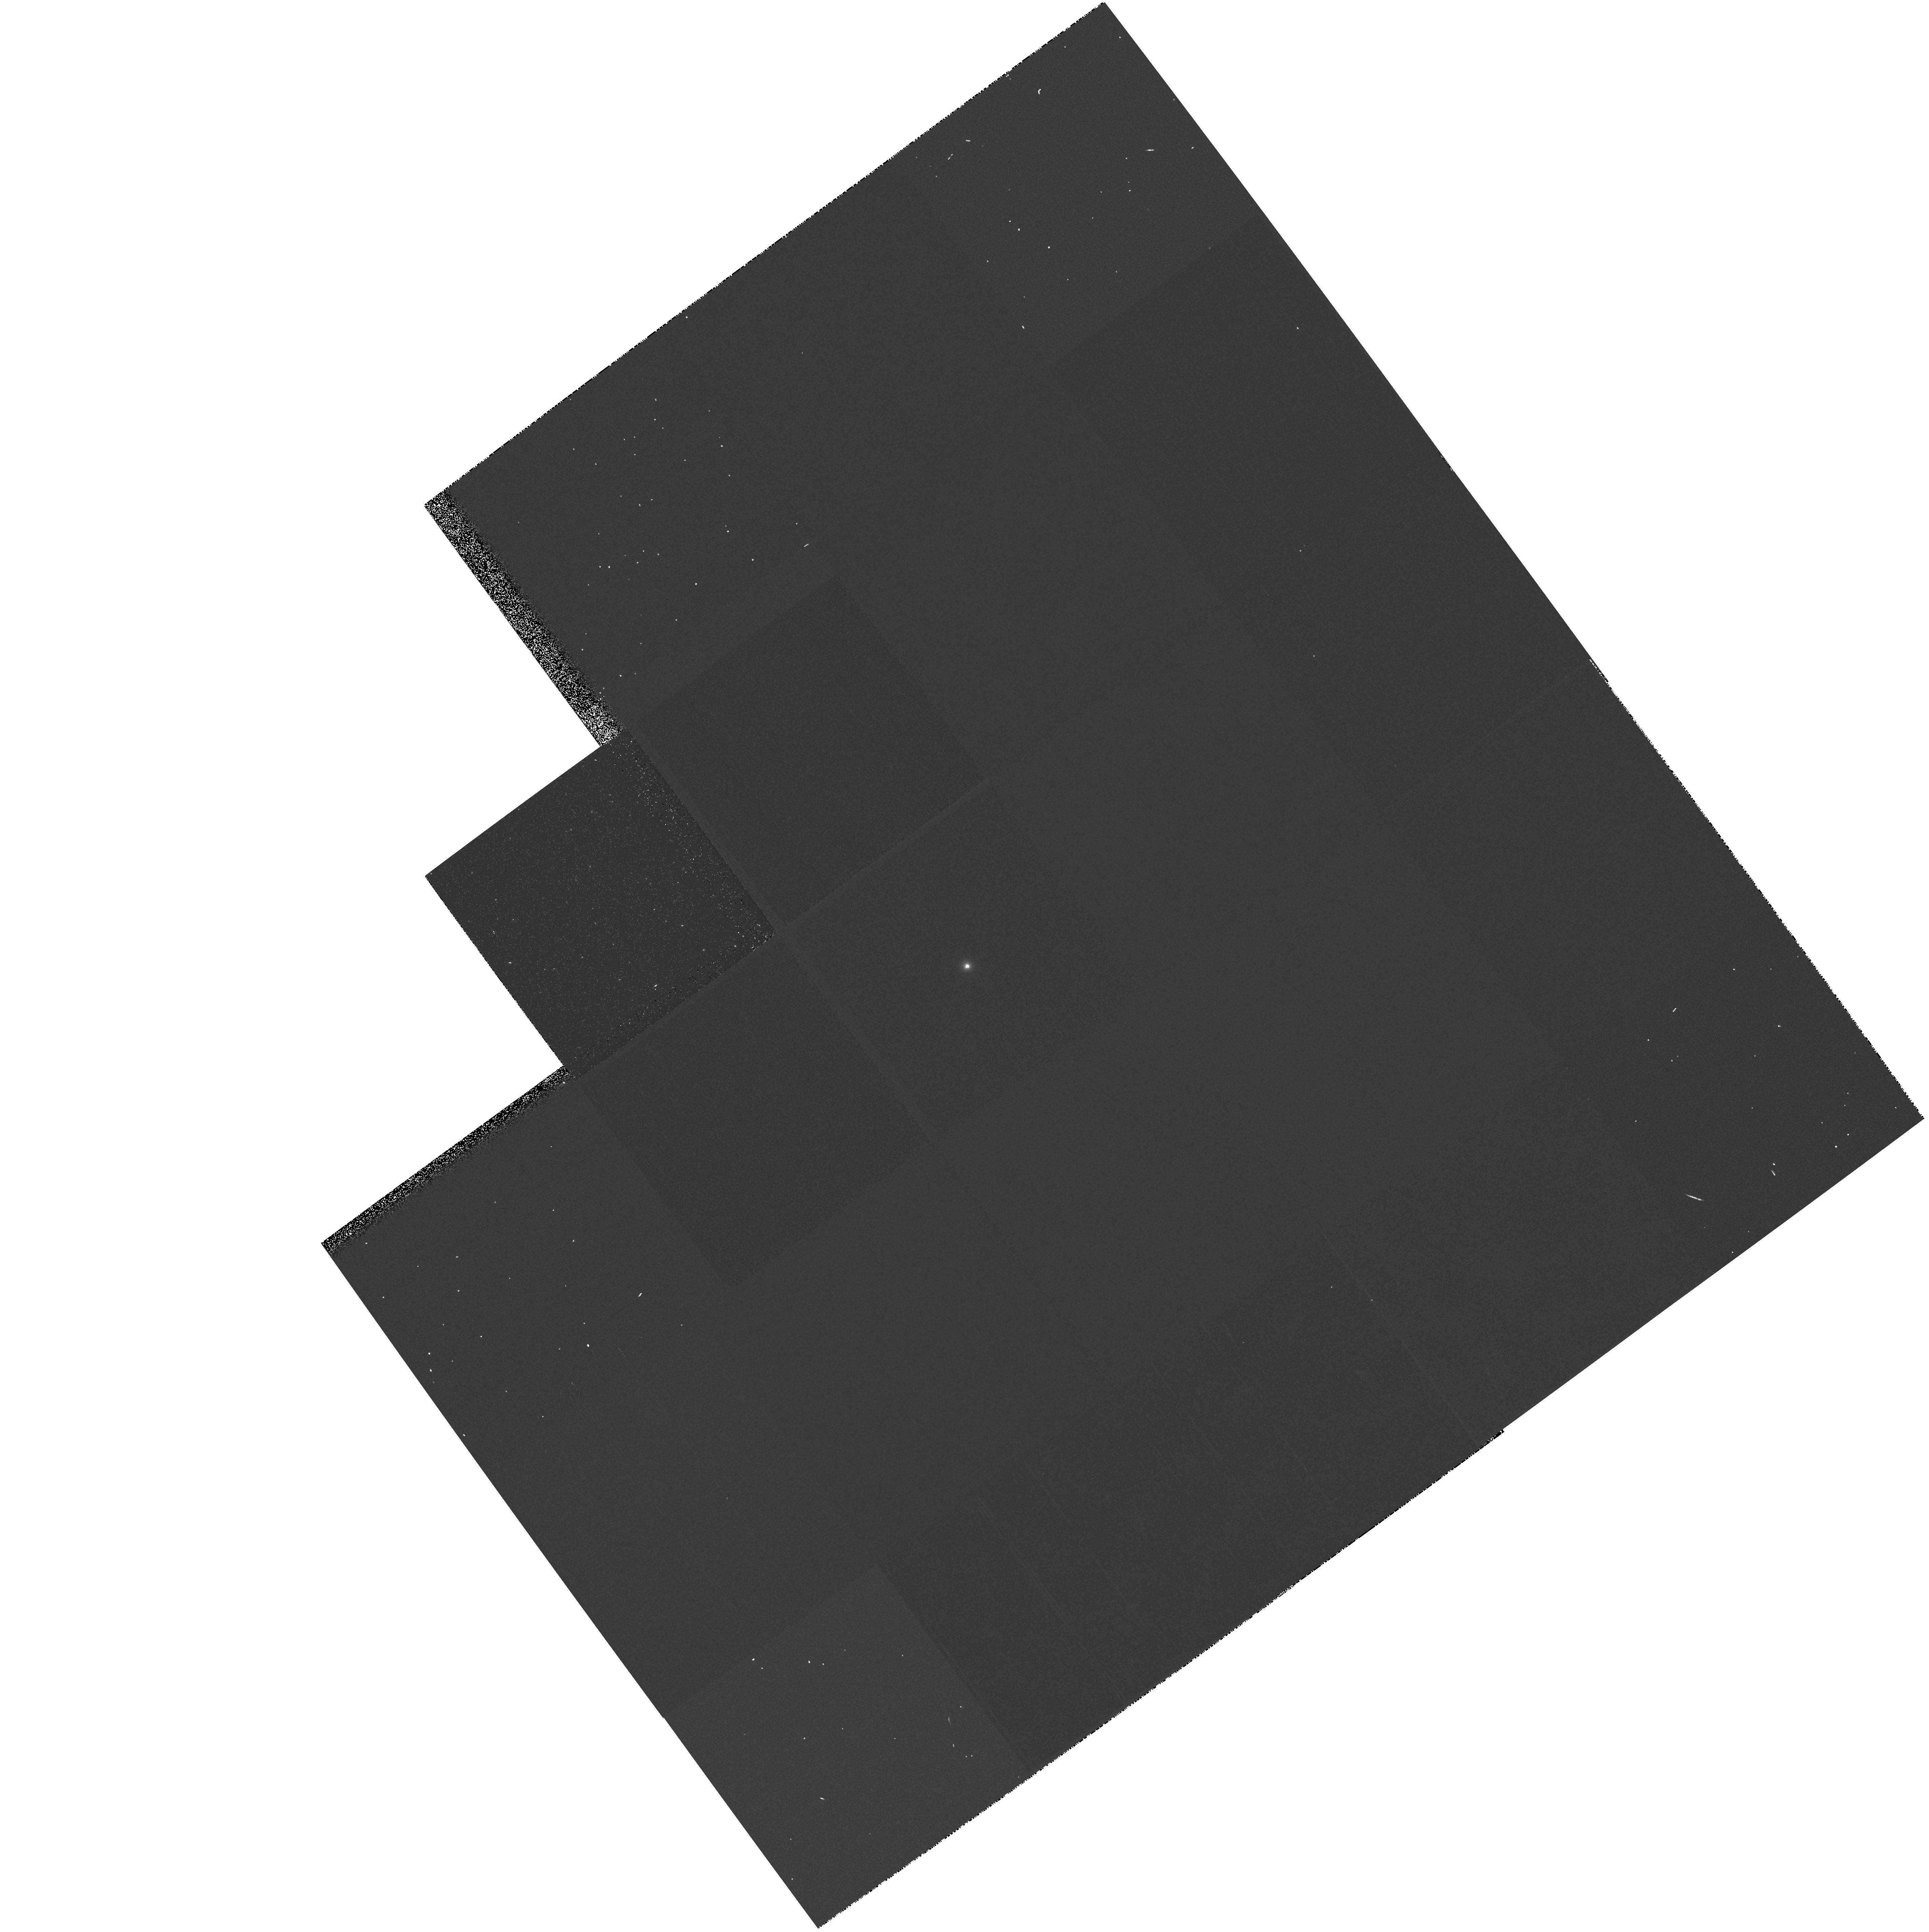
Target: GRW+70D5824
Instrument: WFPC2/PC
Filter: F170W
Exposure: 3 min
Observation ID: hst_6902_02_wfpc2_pc_f170w_u3dy02

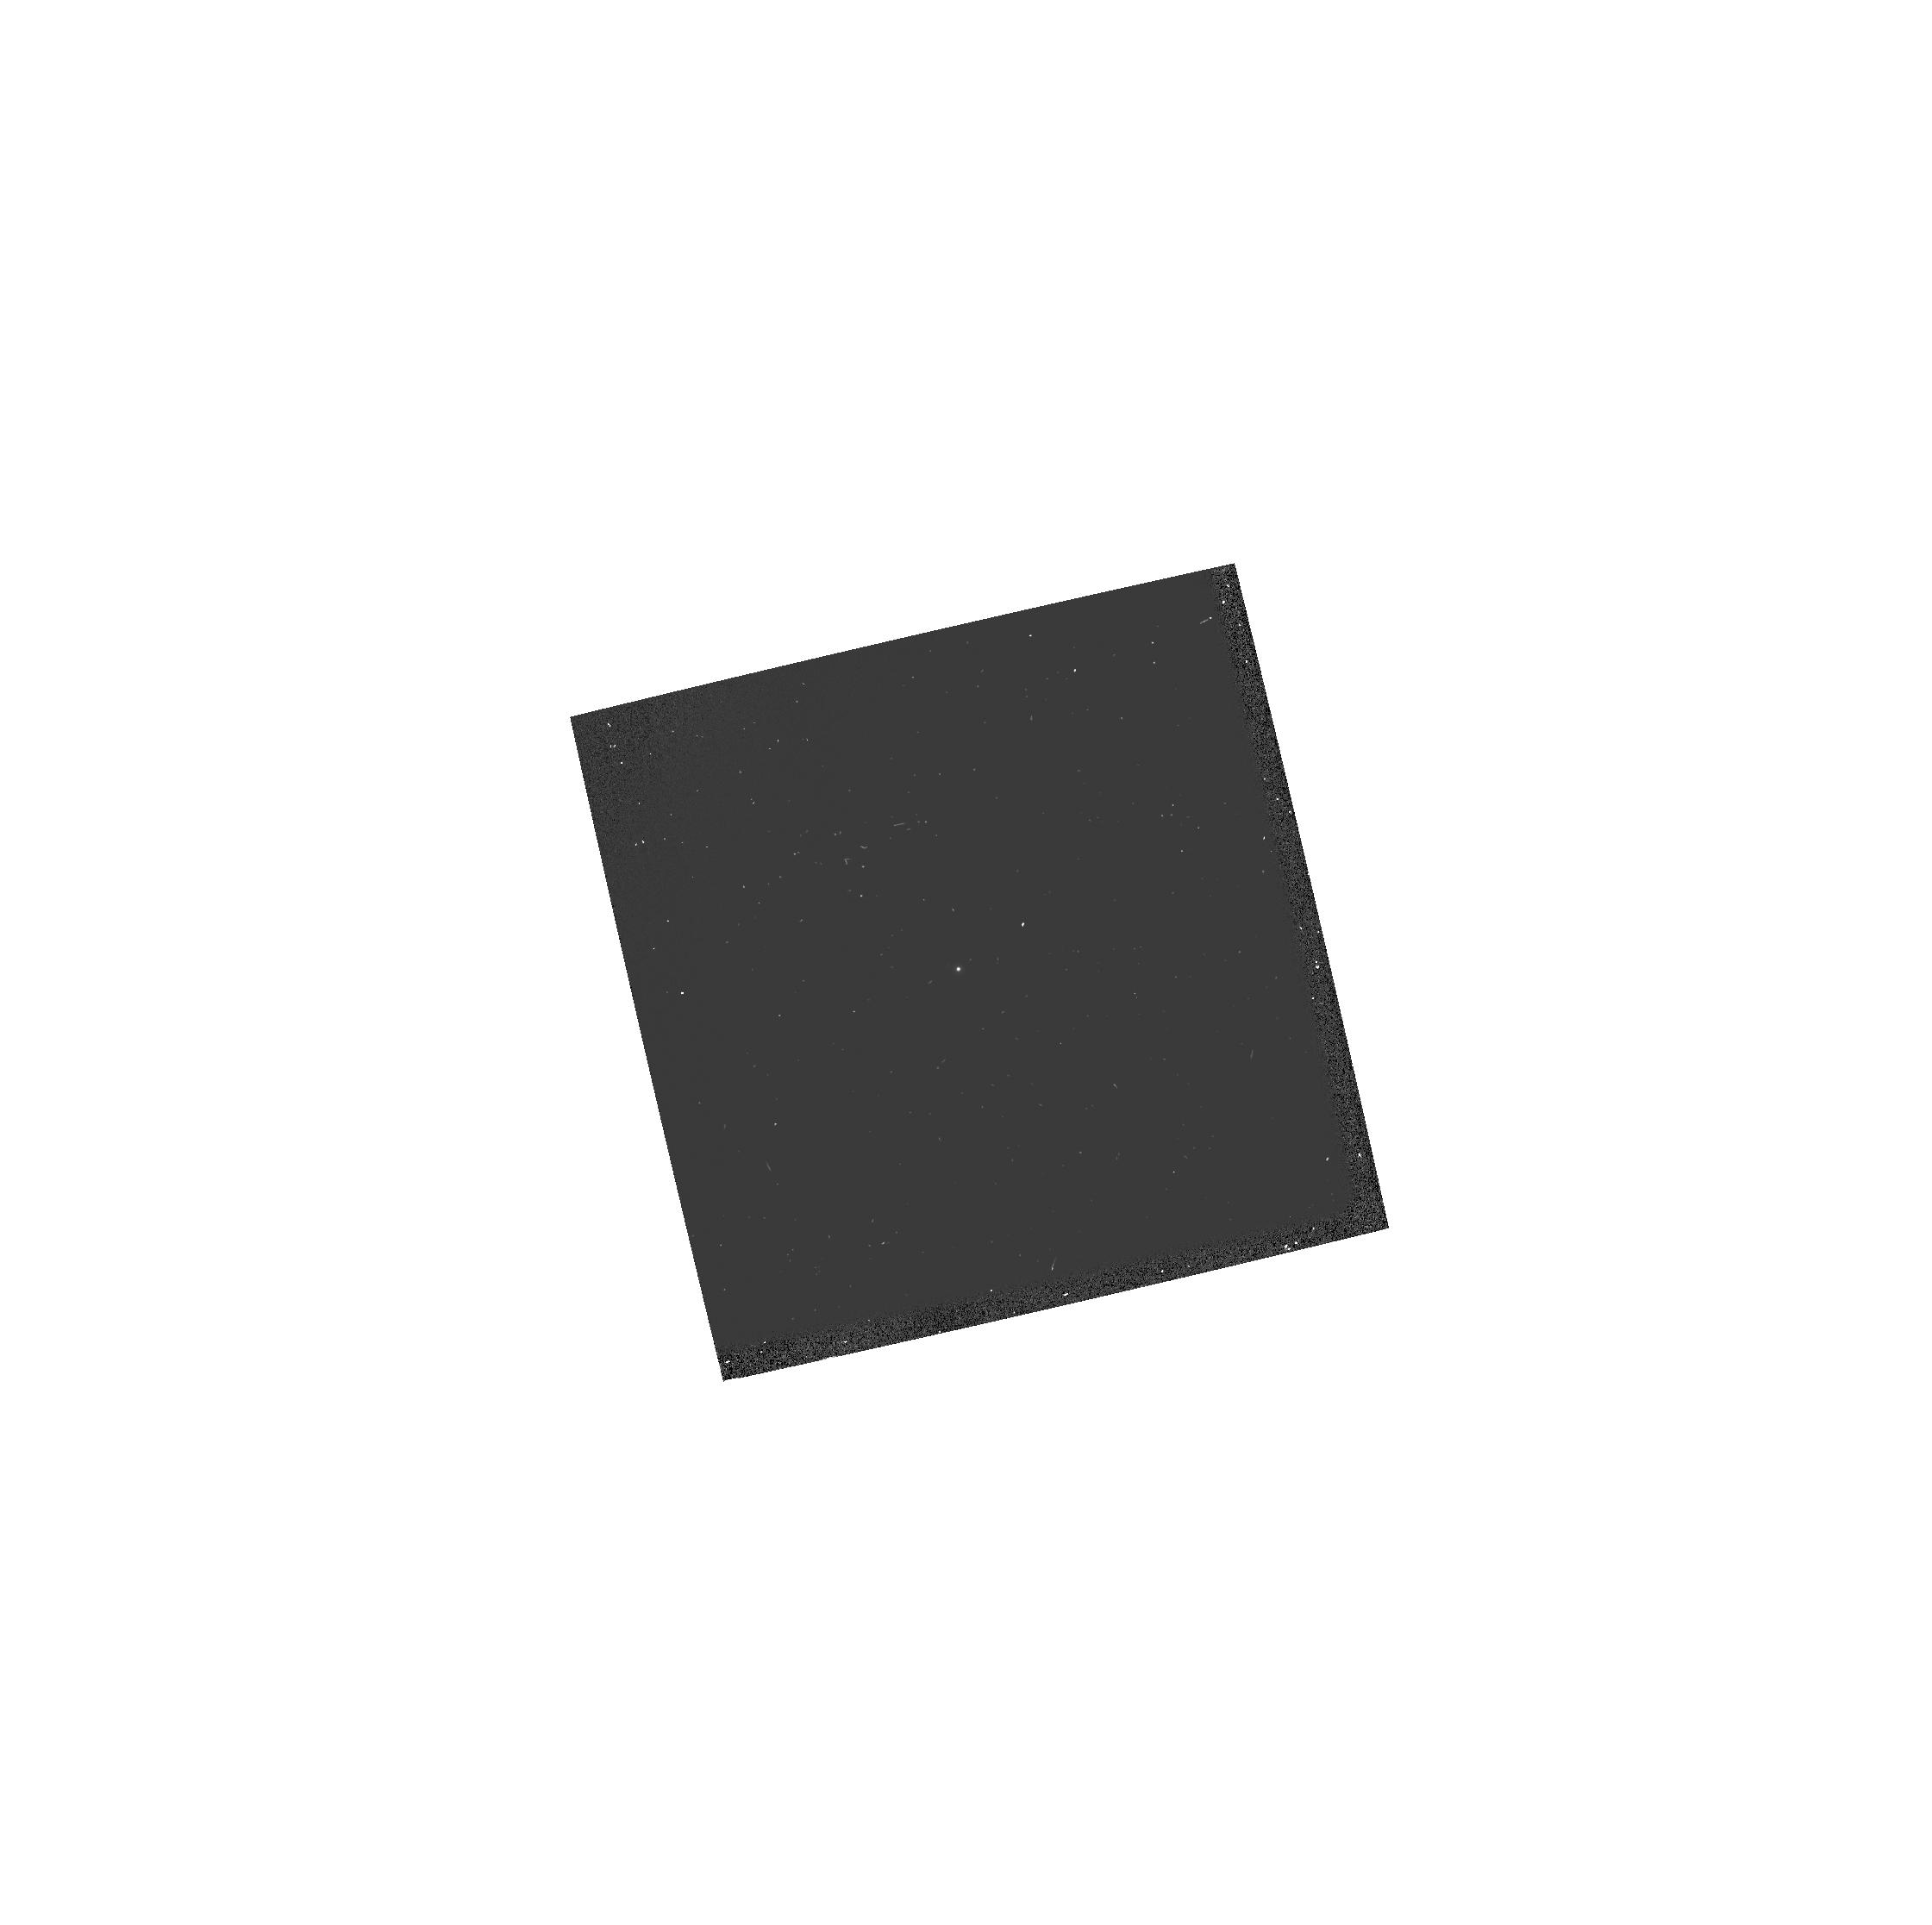
Target: GRW+70D5824
Instrument: WFPC2/PC
Filter: F160BW
Exposure: 2 min
Observation ID: hst_6902_24_wfpc2_pc_f160bw_u3dy24

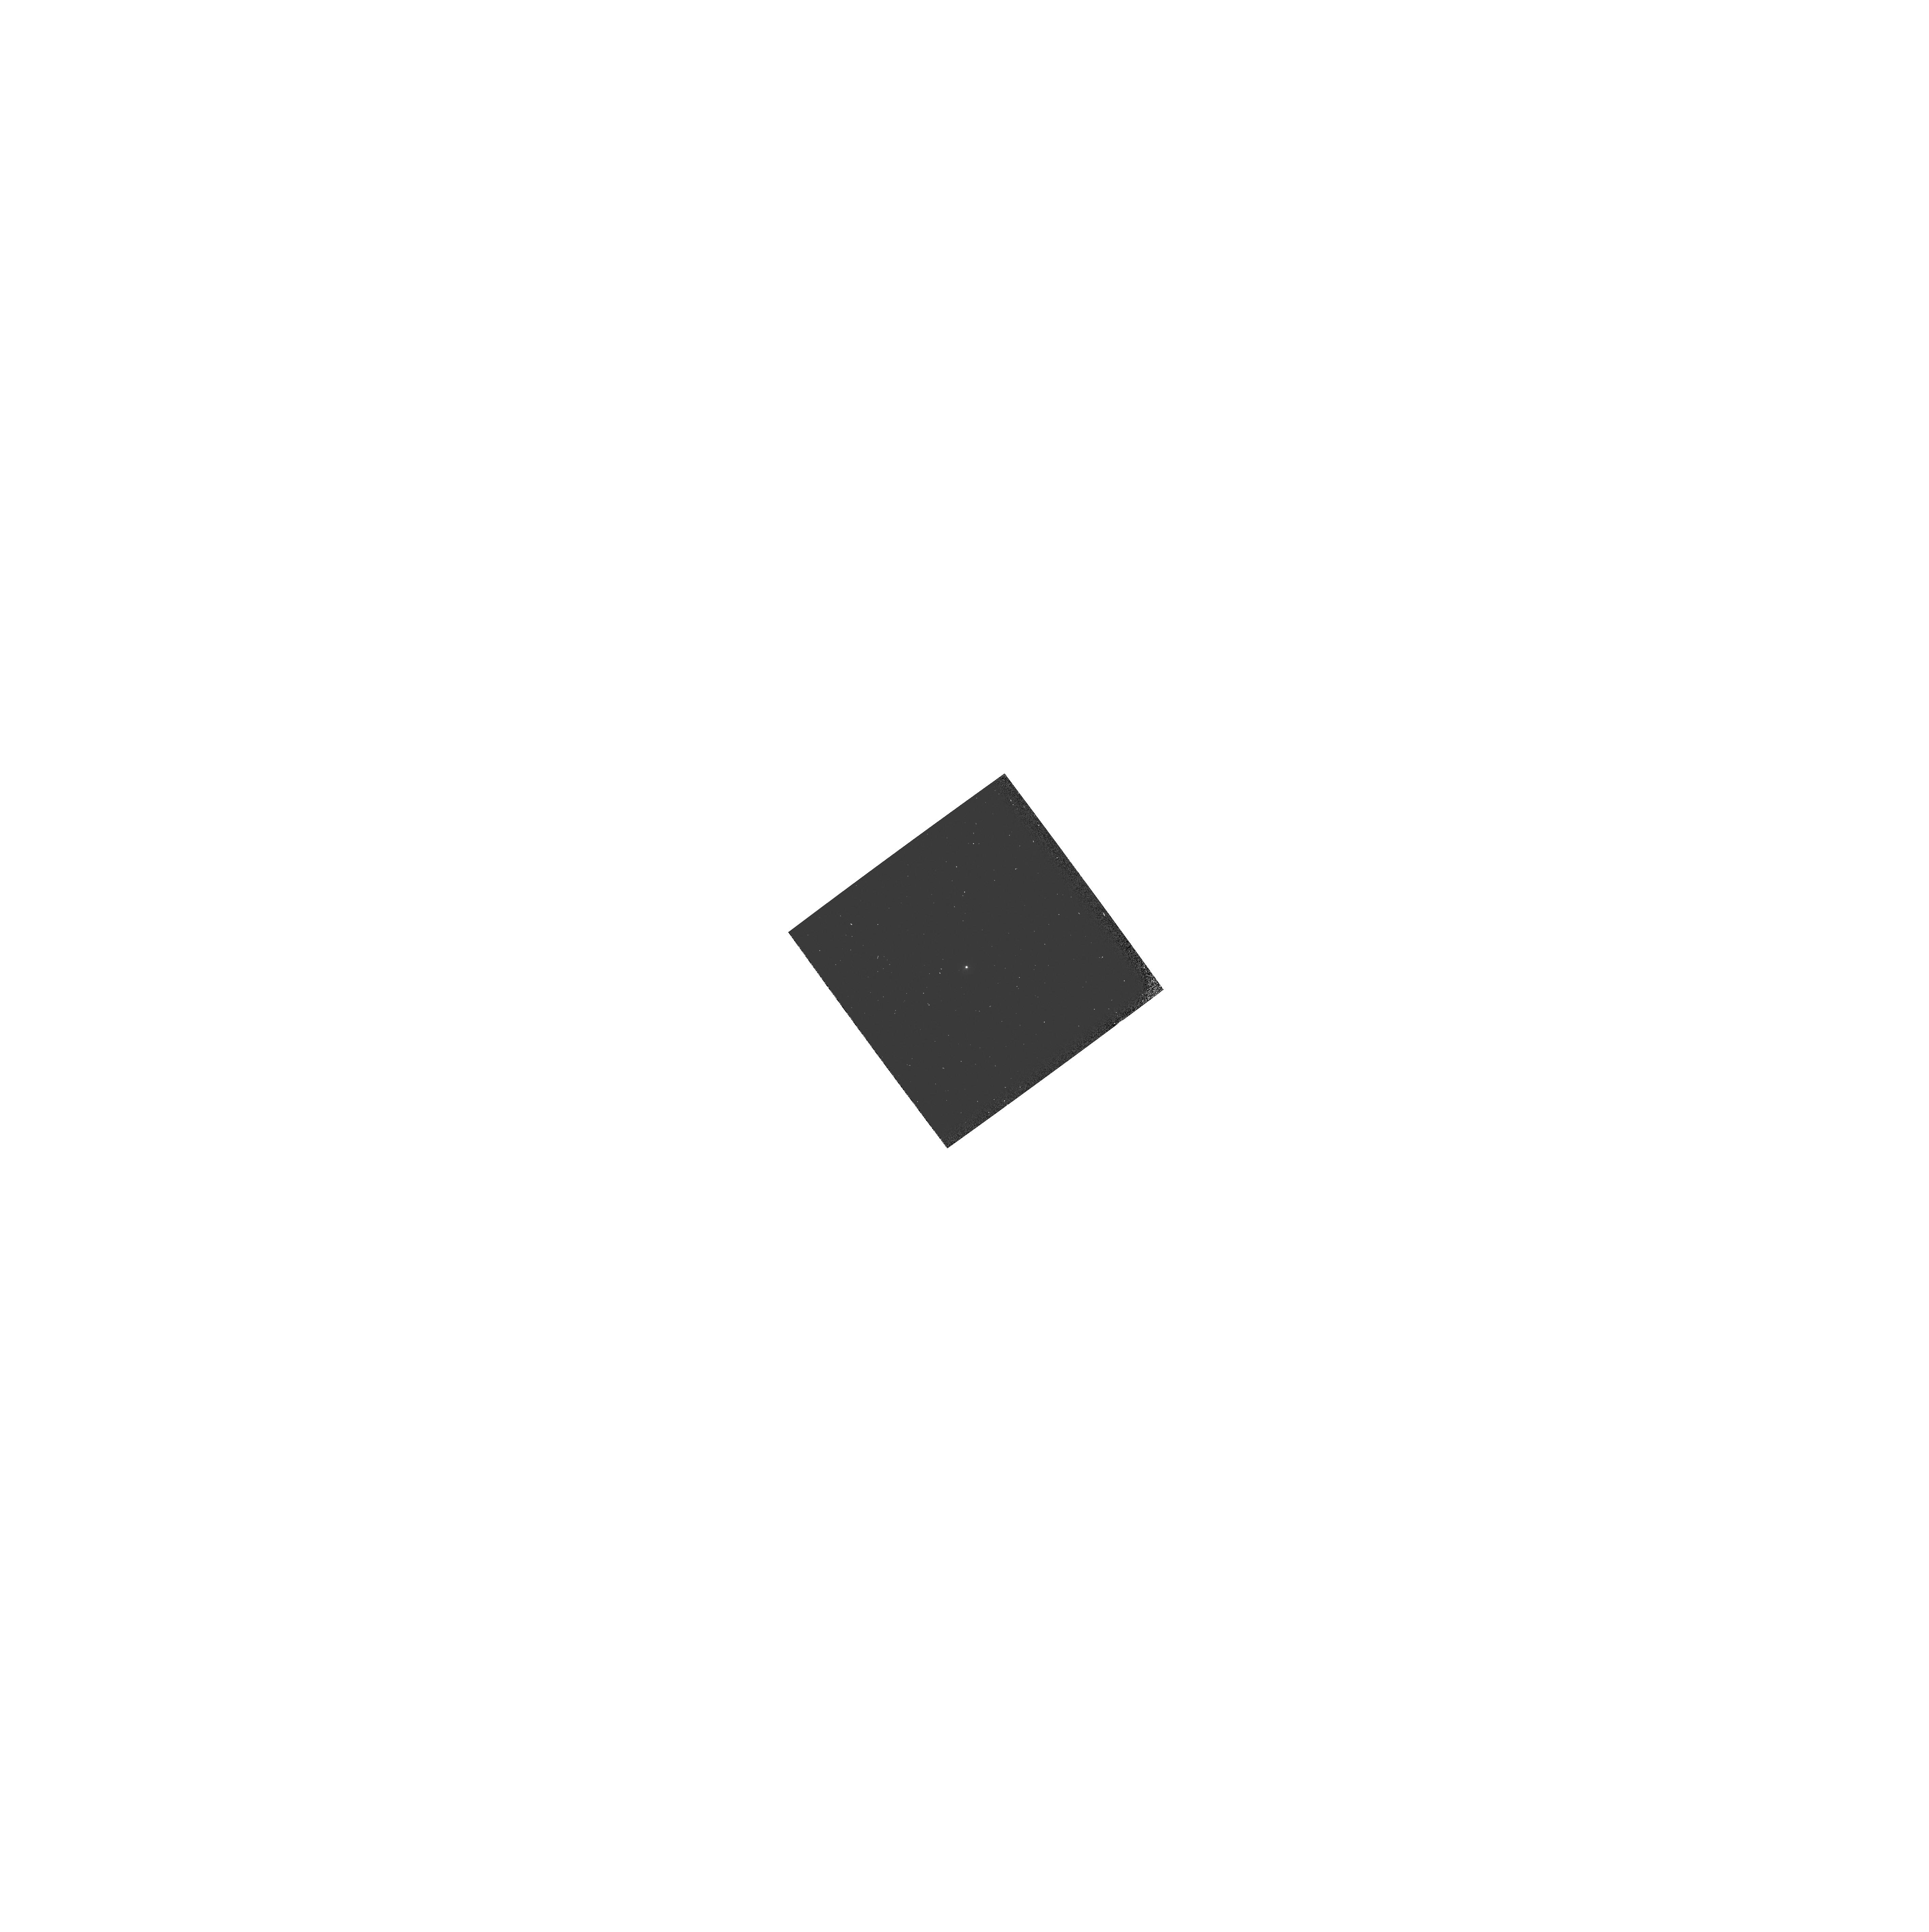
Target: GRW+70D5824
Instrument: WFPC2/PC
Filter: F255W
Exposure: 1 min
Observation ID: hst_6902_02_wfpc2_pc_f255w_u3dy02

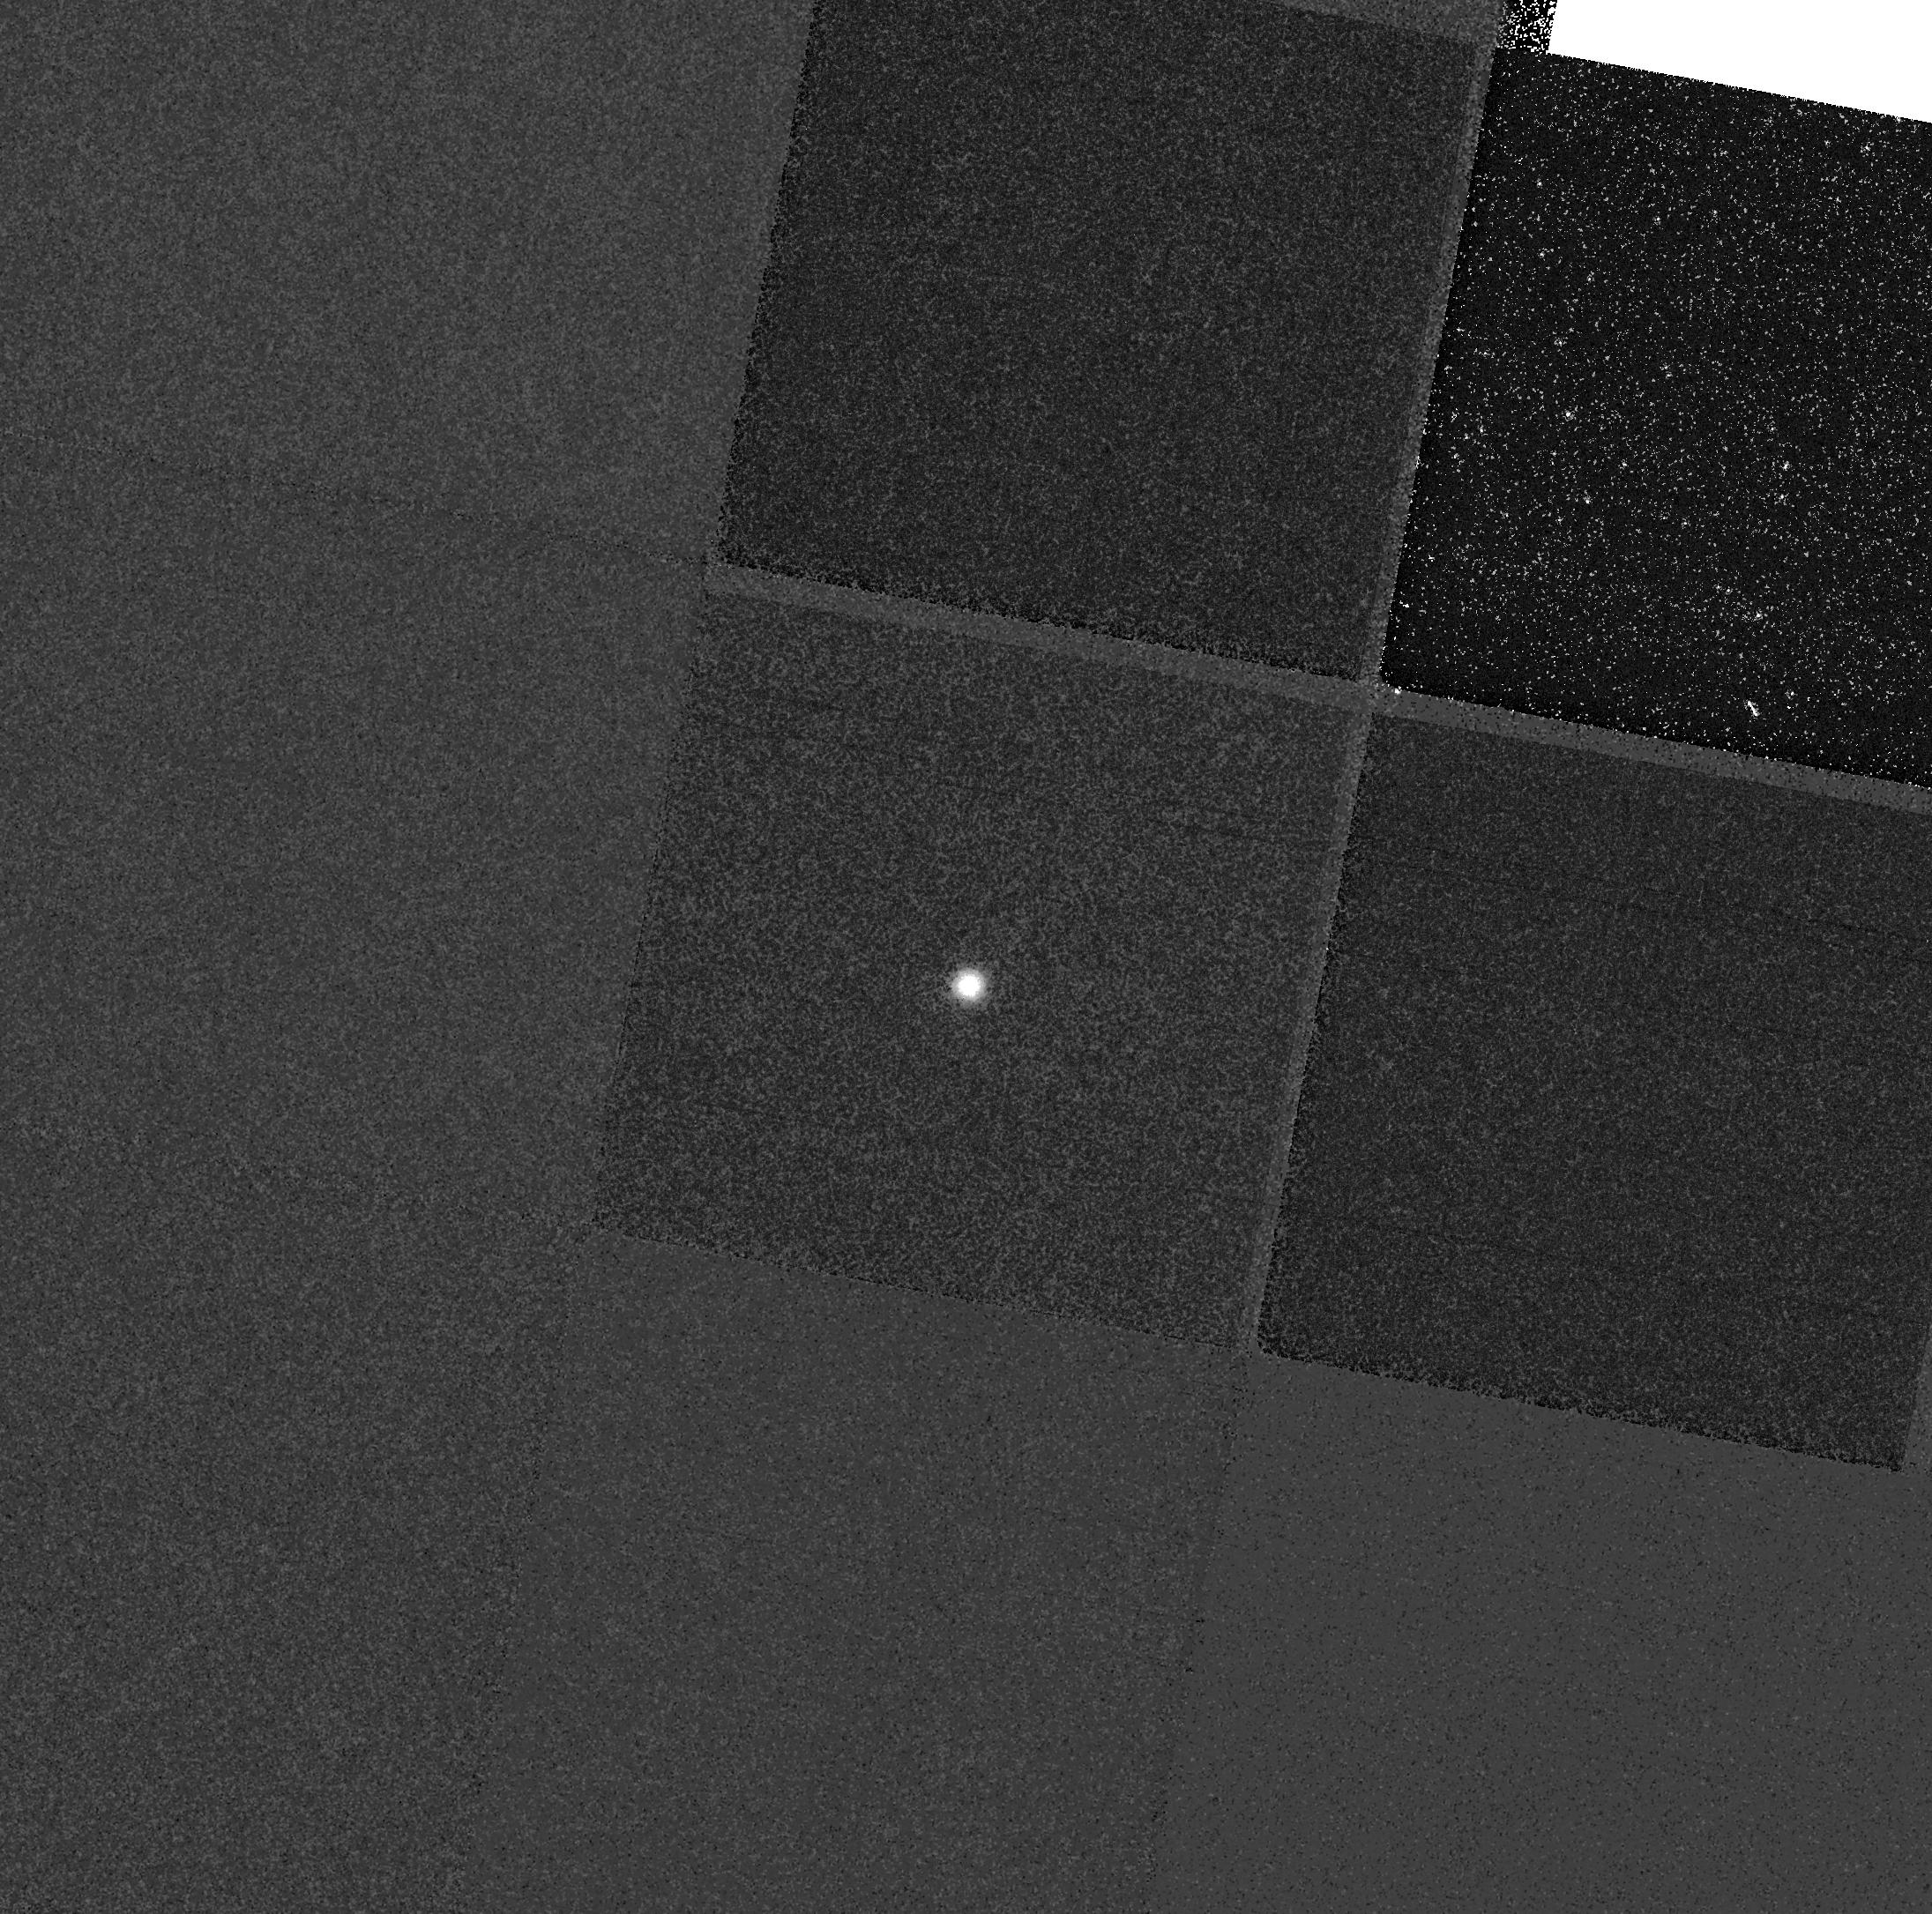
Target: GRW+70D5824
Instrument: WFPC2/PC
Filter: F170W
Exposure: 3 min
Observation ID: hst_6902_14_wfpc2_pc_f170w_u3dy14

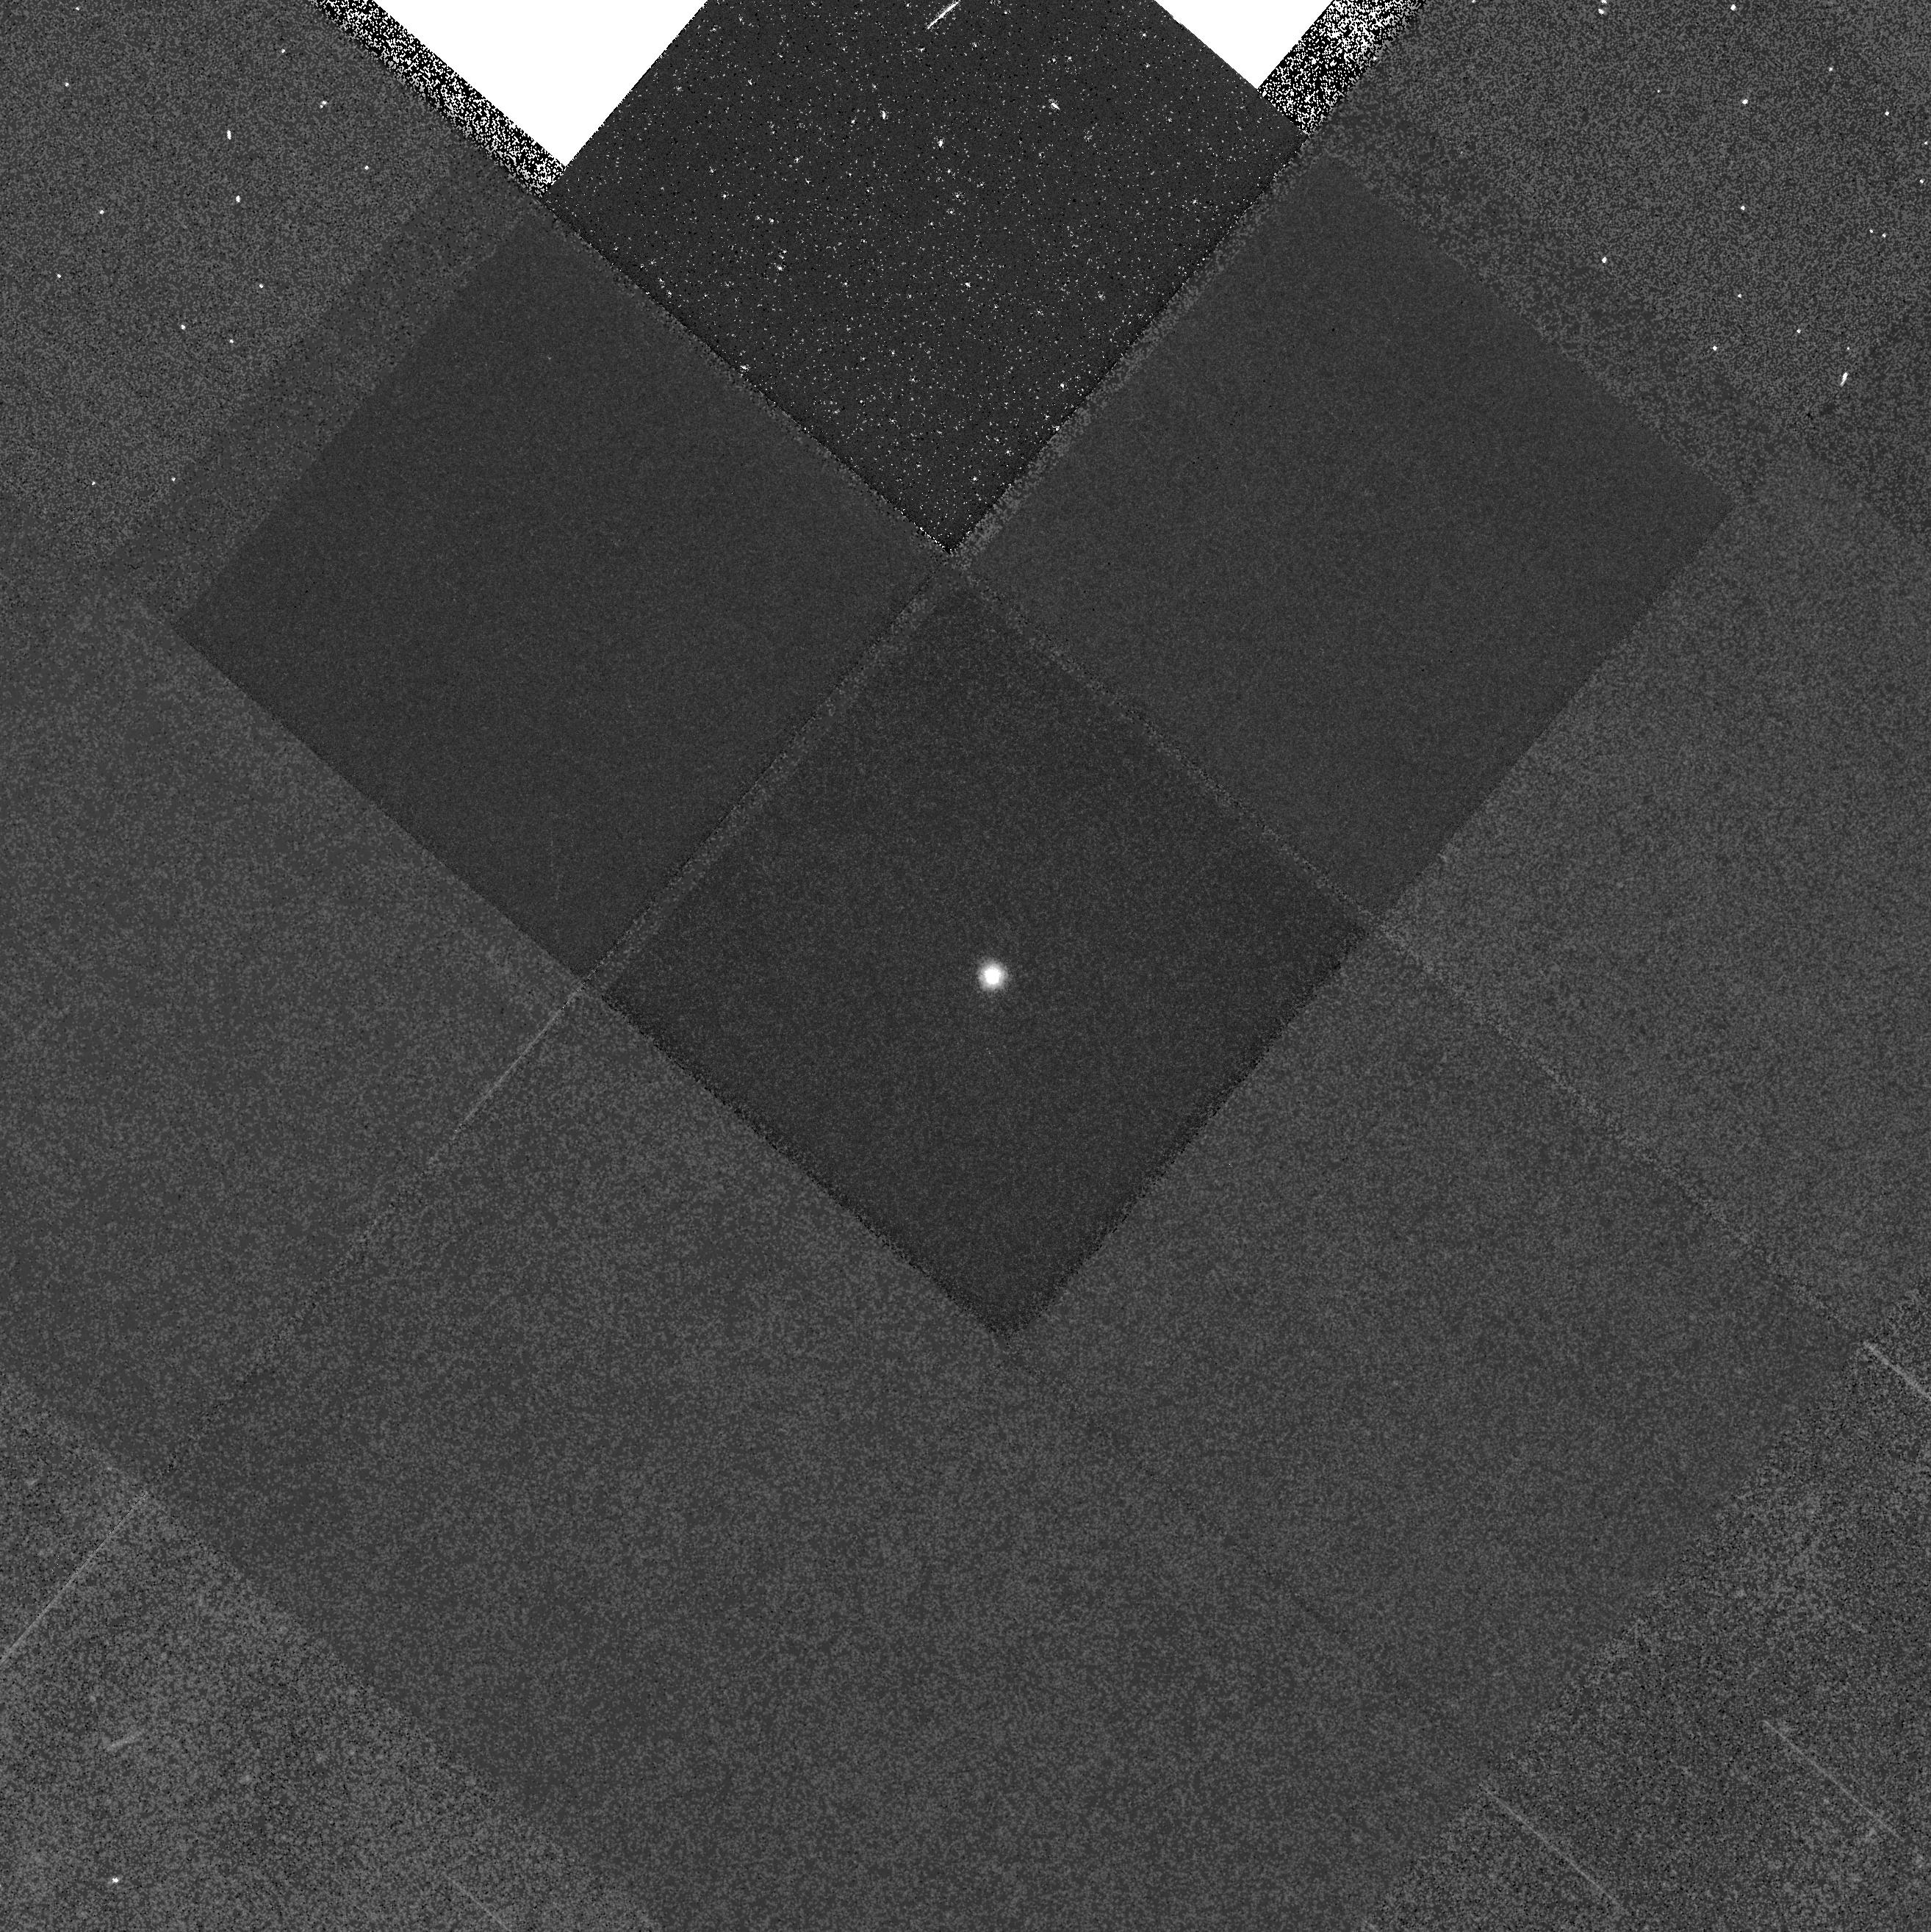
Target: GRW+70D5824
Instrument: WFPC2/PC
Filter: F170W
Exposure: 3 min
Observation ID: hst_6902_07_wfpc2_pc_f170w_u3dy07

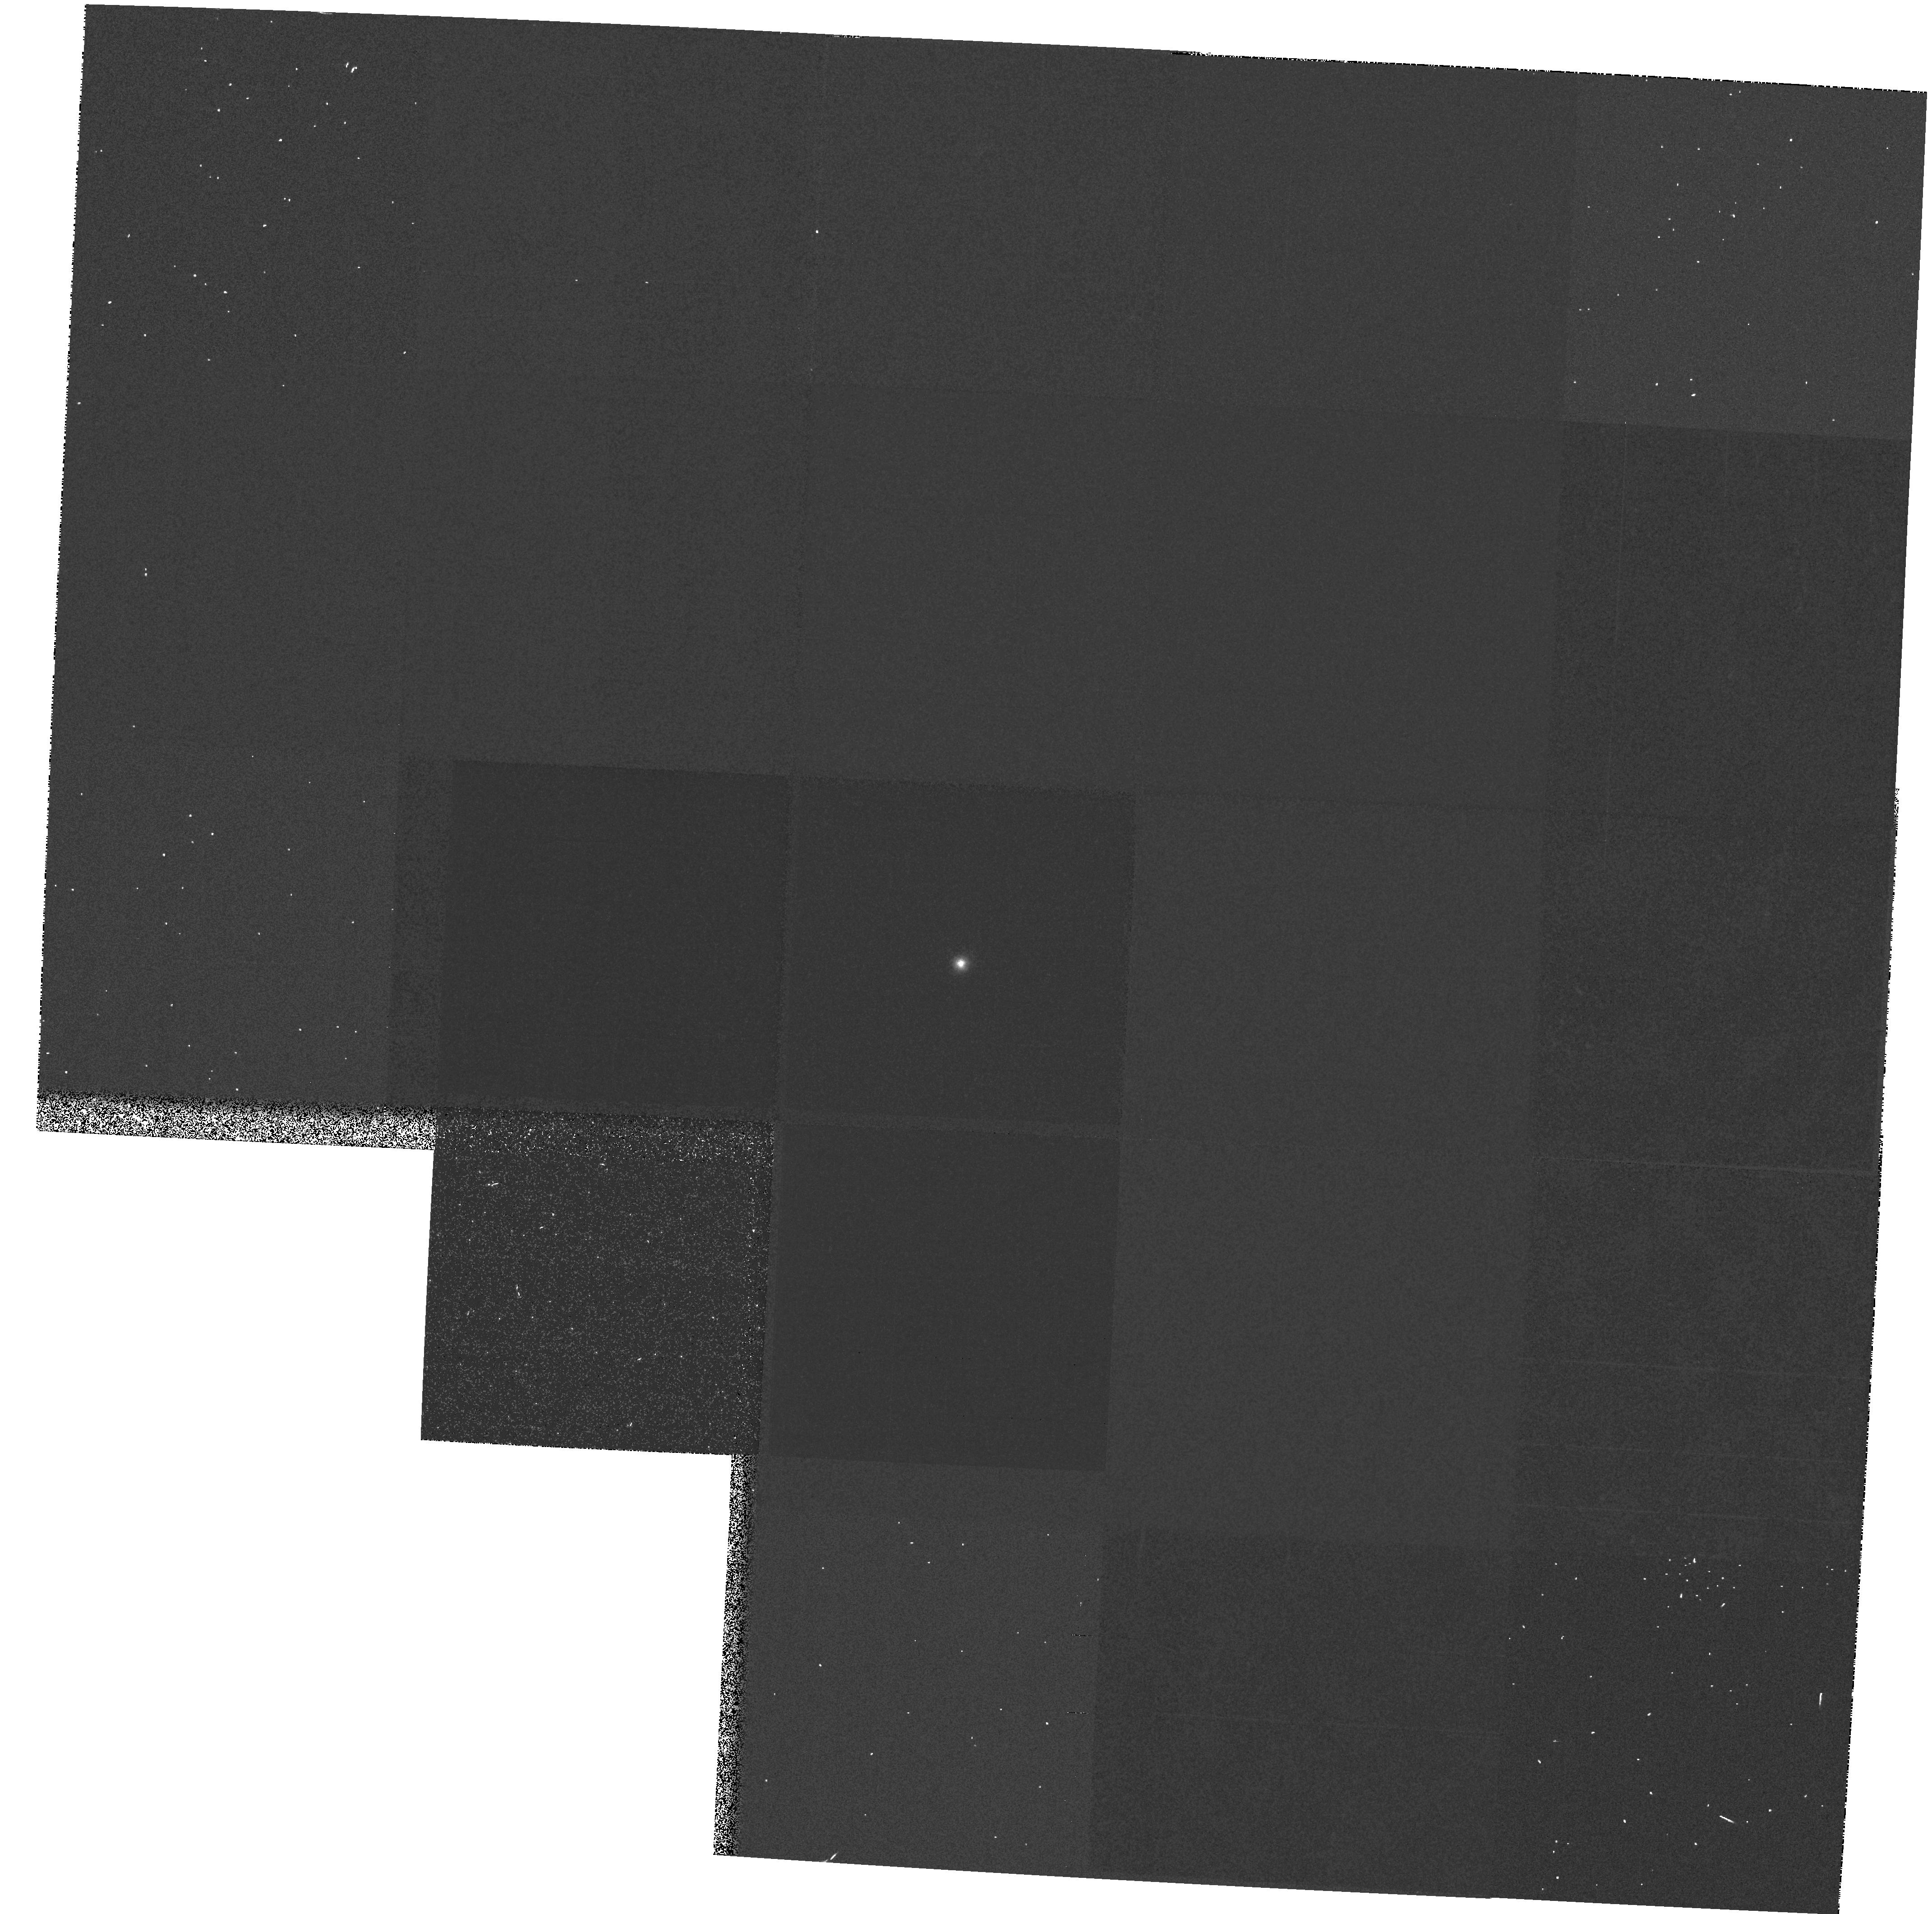
Target: GRW+70D5824
Instrument: WFPC2/PC
Filter: F170W
Exposure: 3 min
Observation ID: hst_6902_26_wfpc2_pc_f170w_u3dy26

WF/PC2 CYCLE 6 PHOTOMETRIC CAL MONITOR UV/OPT STD (PI: Whitmore, Brad C.)

A UV spectrophotometric standard star is observed in a variety of filters and cameras to monitor the photometric stability and quantum efficiency of WFPC2 from the FUV to near-IR; the F555W PC image will provide a focus monitor. Throughput of the filters will be measured via aperture photometry and tracked over time, to monitor the long term performance of the instrument, check for changes, and verify the success of the decontamination.